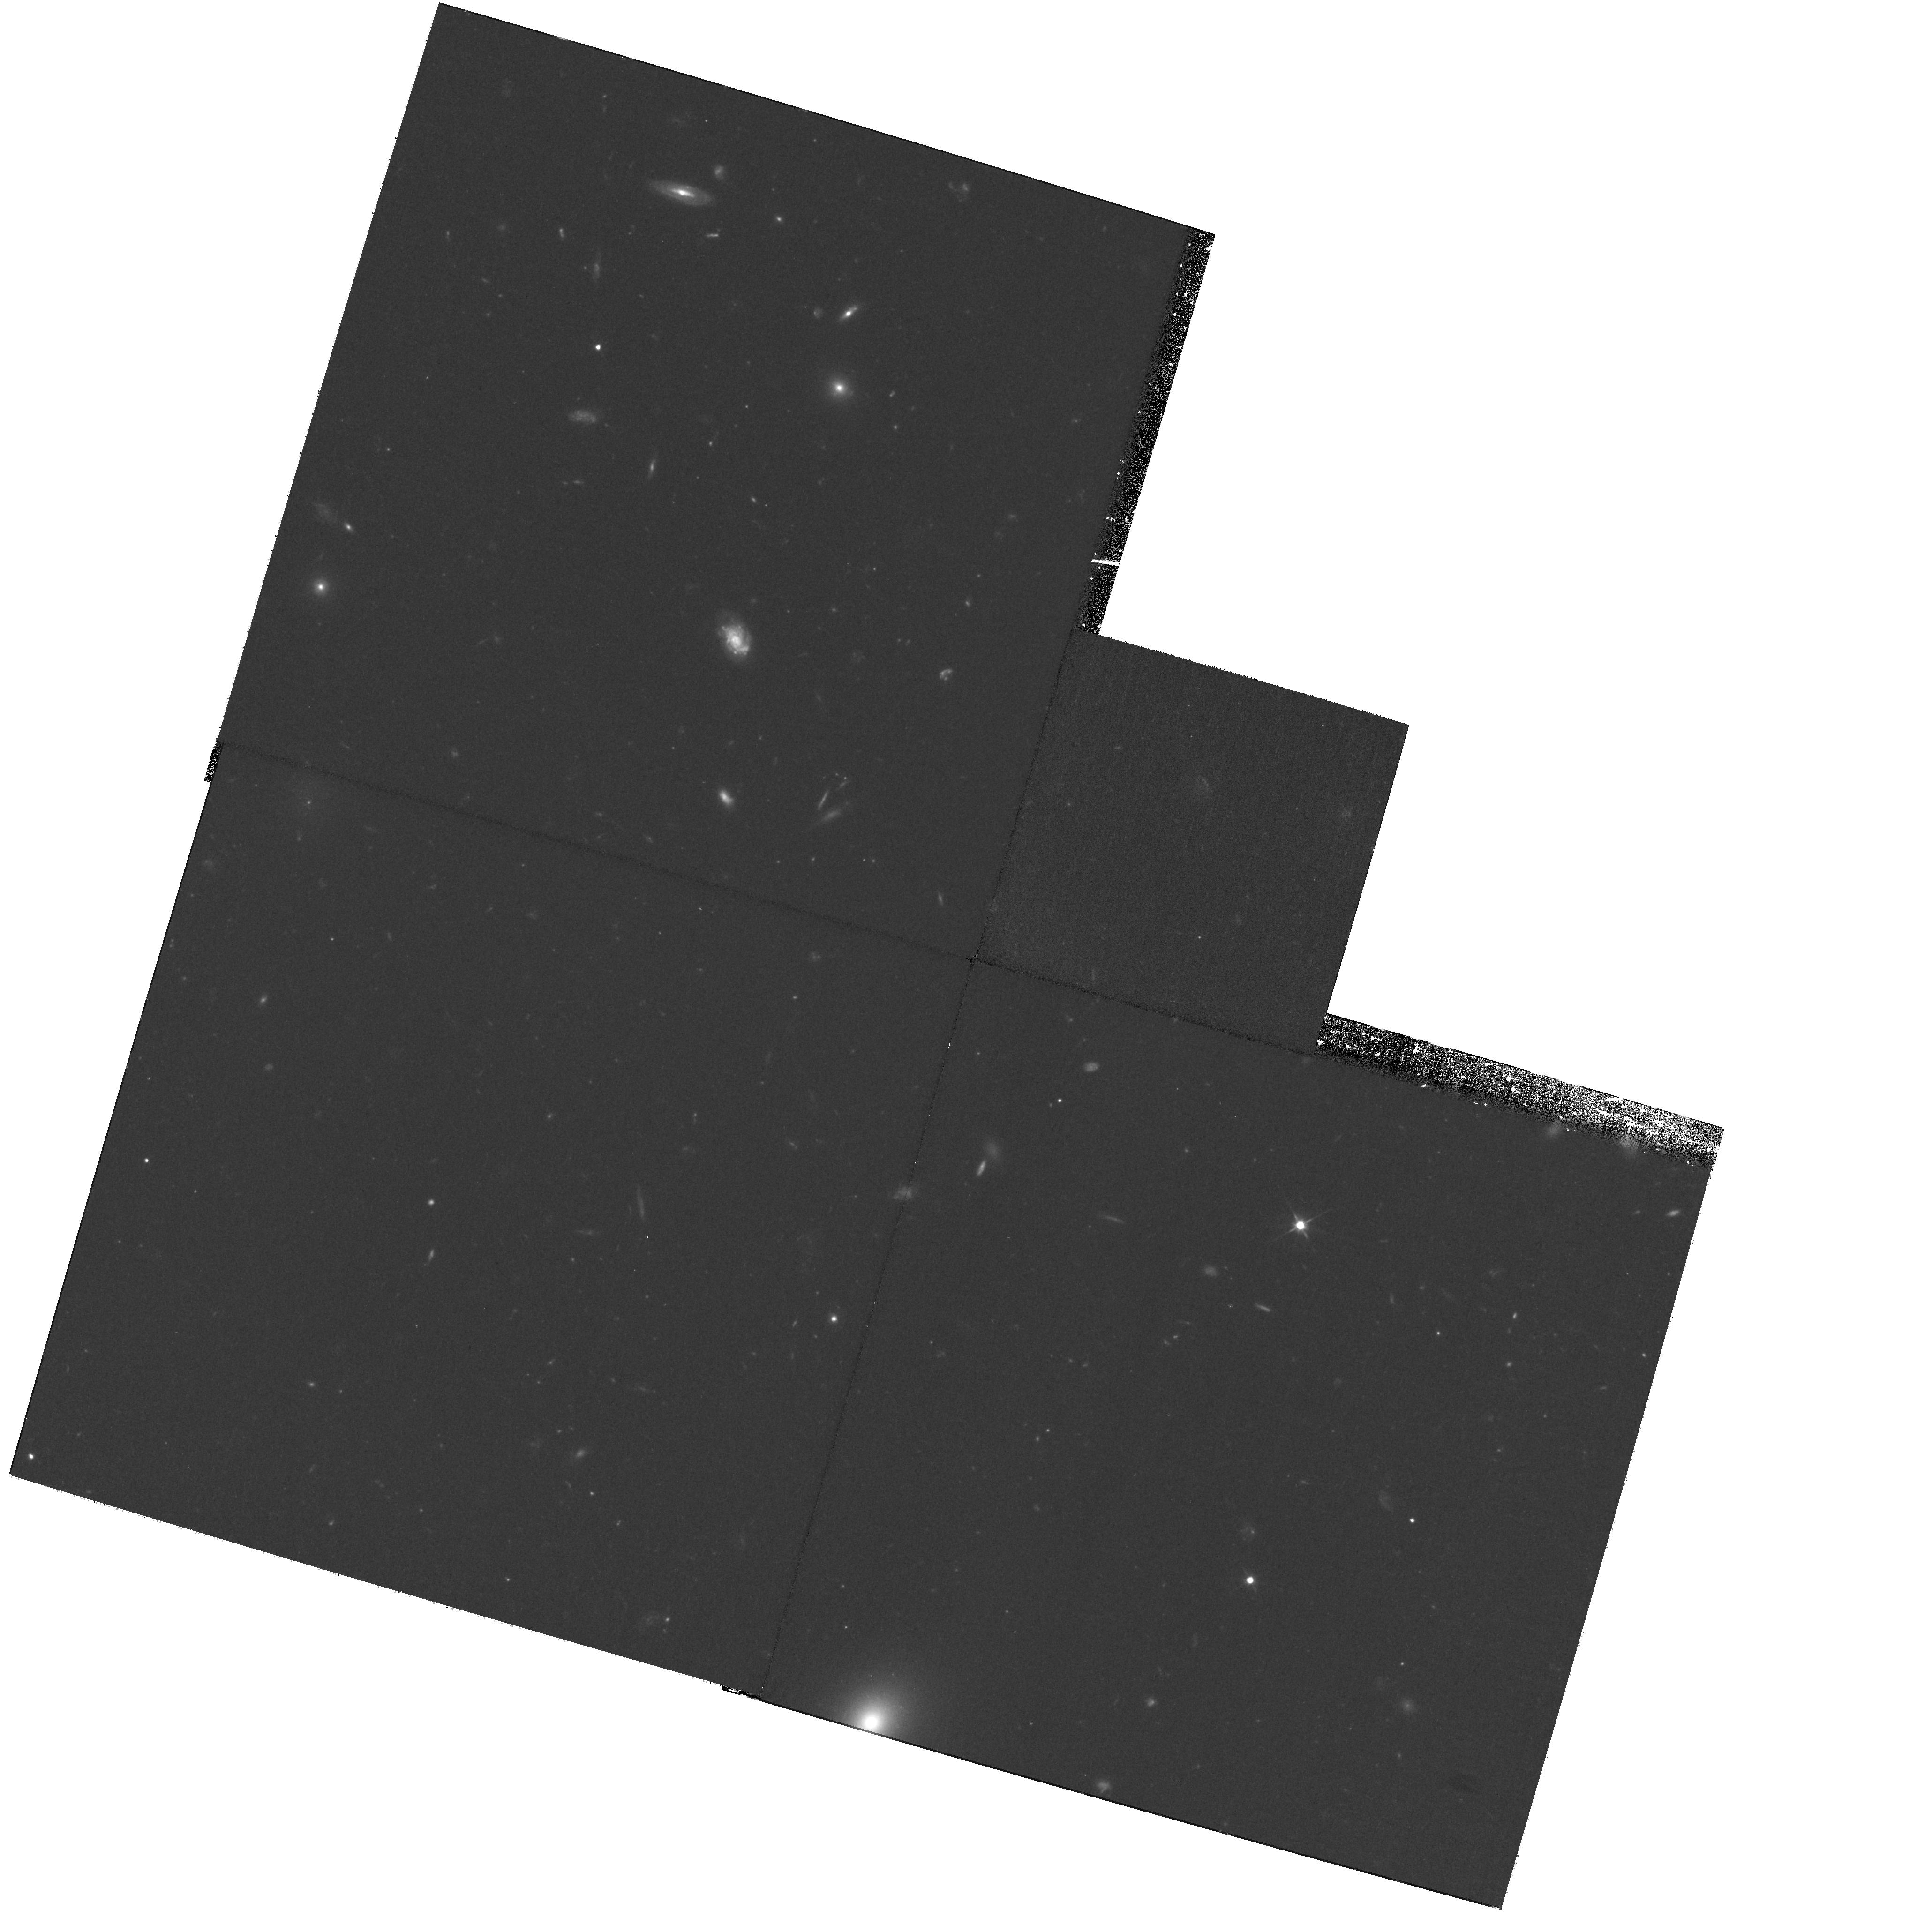
Target: field at RA 195.334°, Dec 27.980°
Instrument: WFPC2/PC
Filter: F606W
Exposure: 1.4 h
Observation ID: hst_10842_b1_wfpc2_pc_f606w_u9p1b1

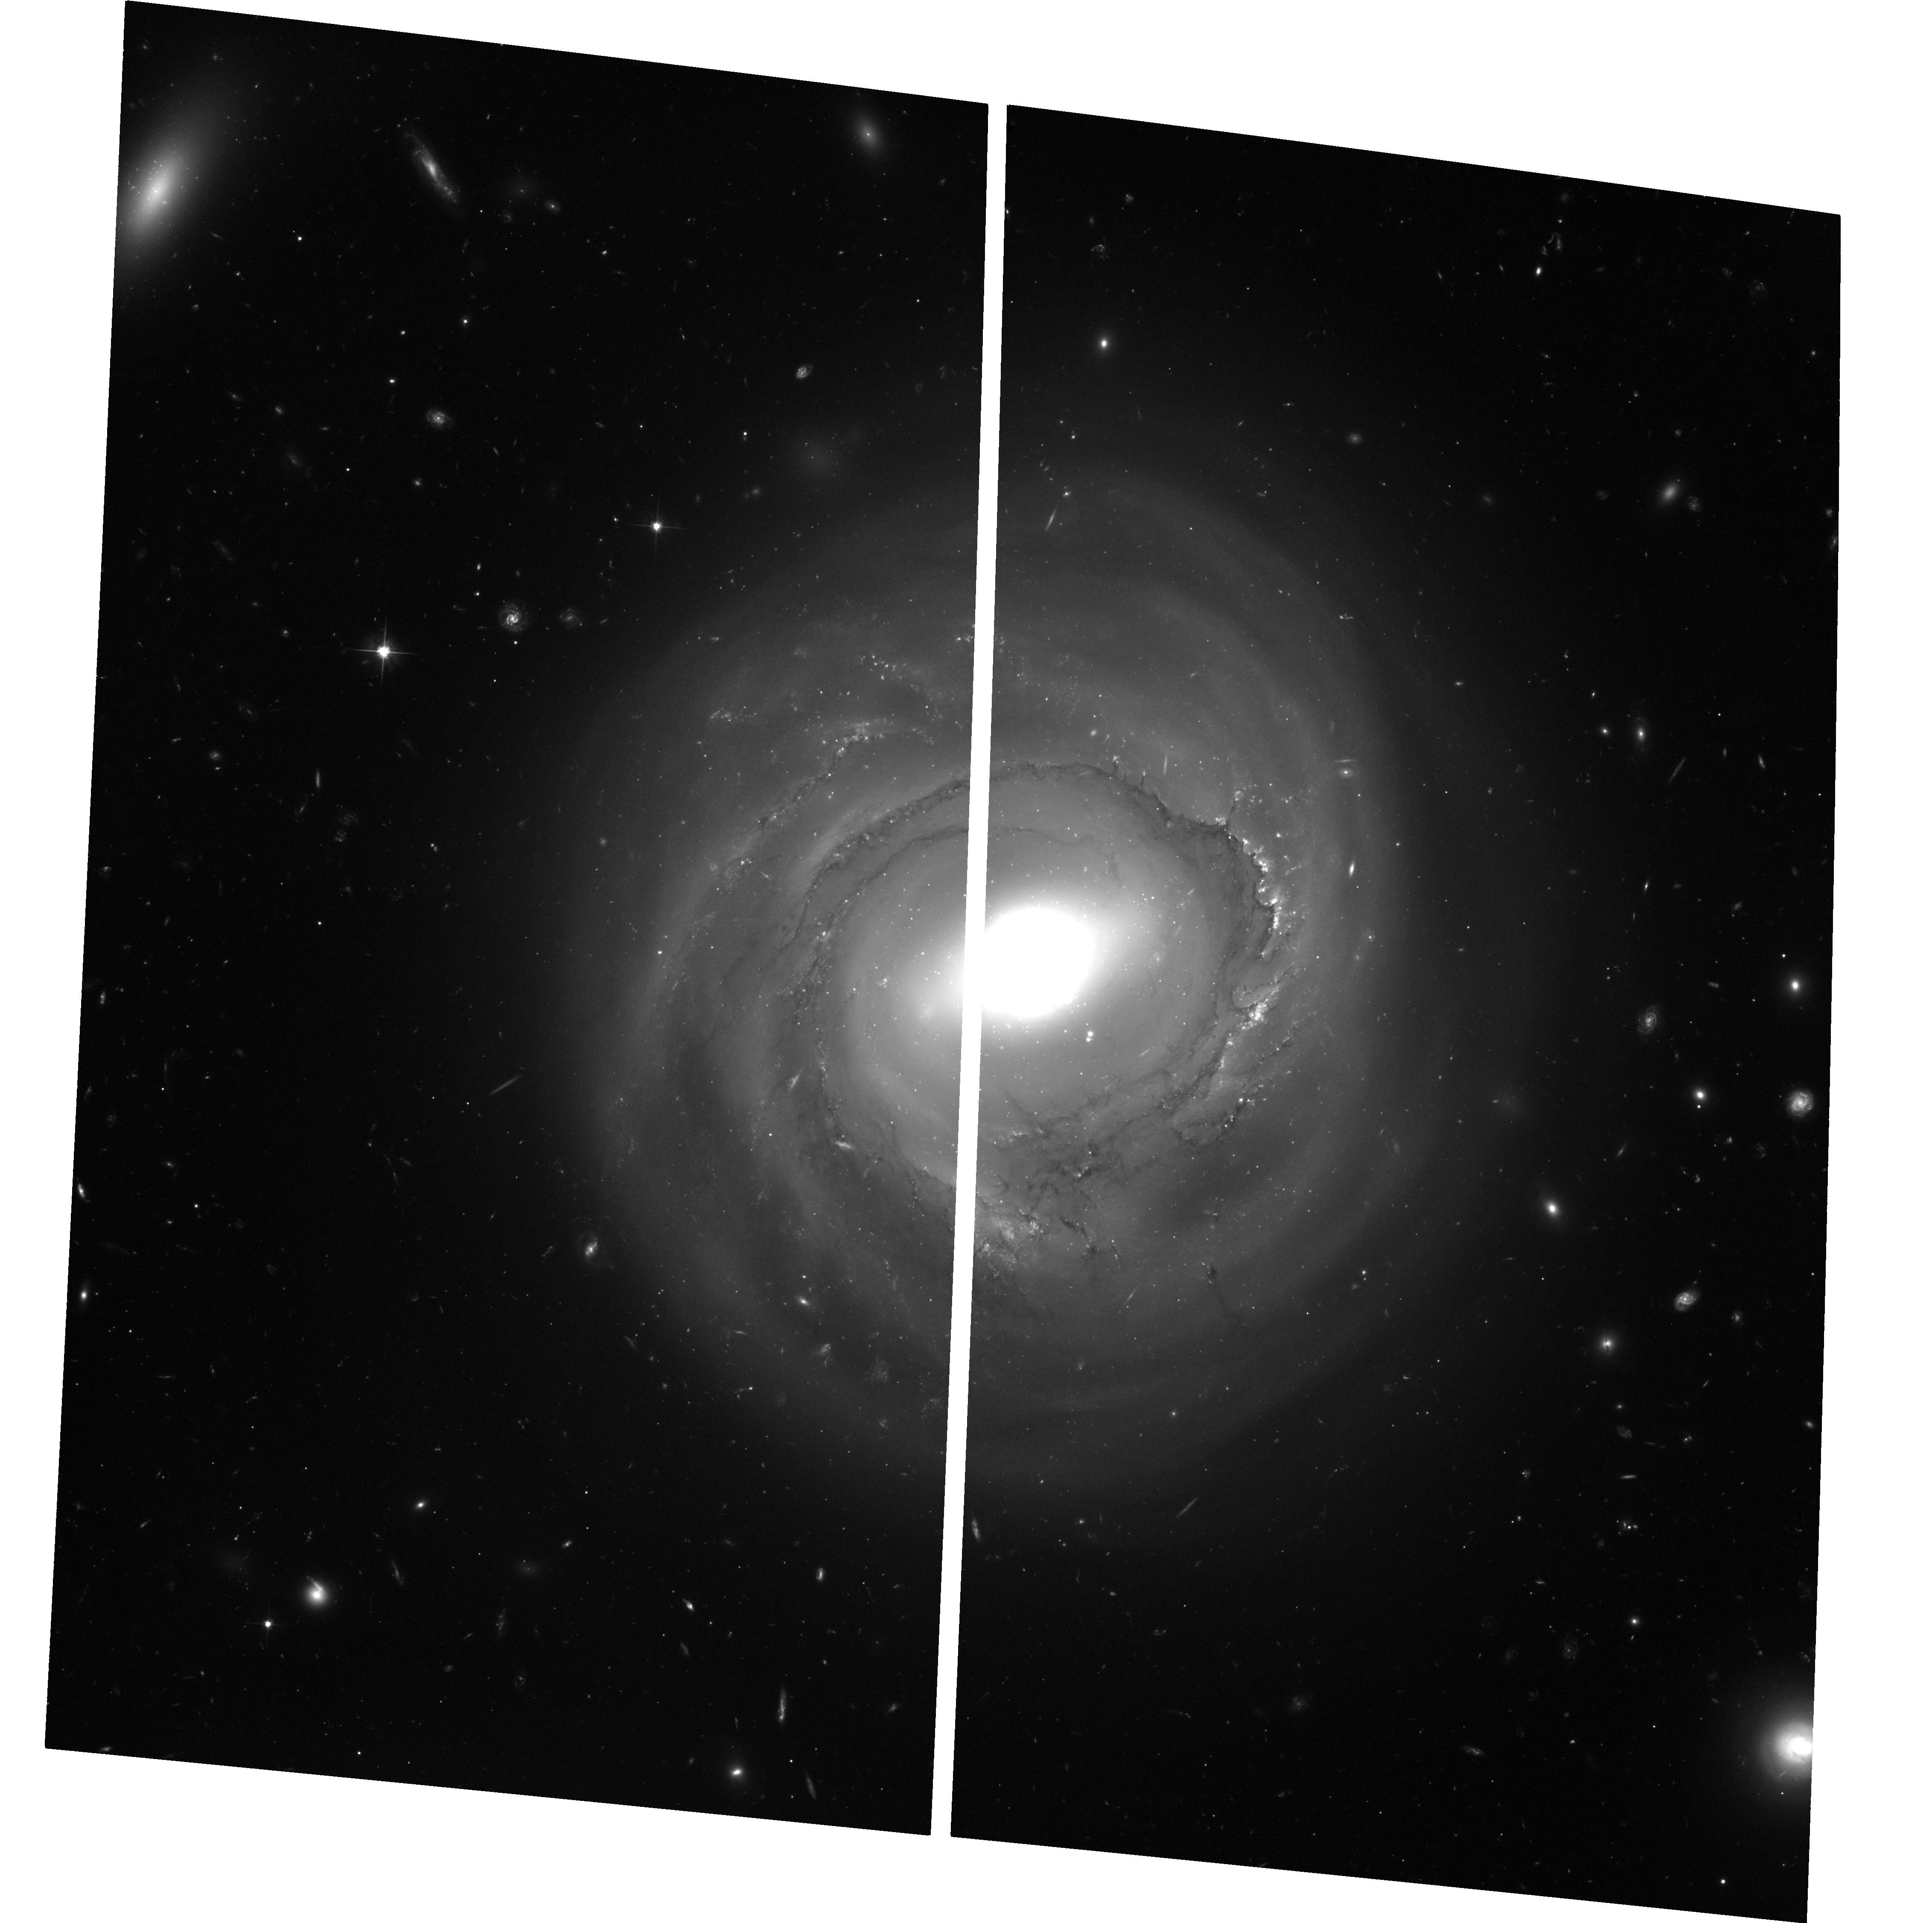
Target: NGC4921-PA266
Instrument: ACS/WFC
Filter: F606W
Exposure: 3.5 h
Observation ID: hst_10842_b5_acs_wfc_f606w_j9p1b5

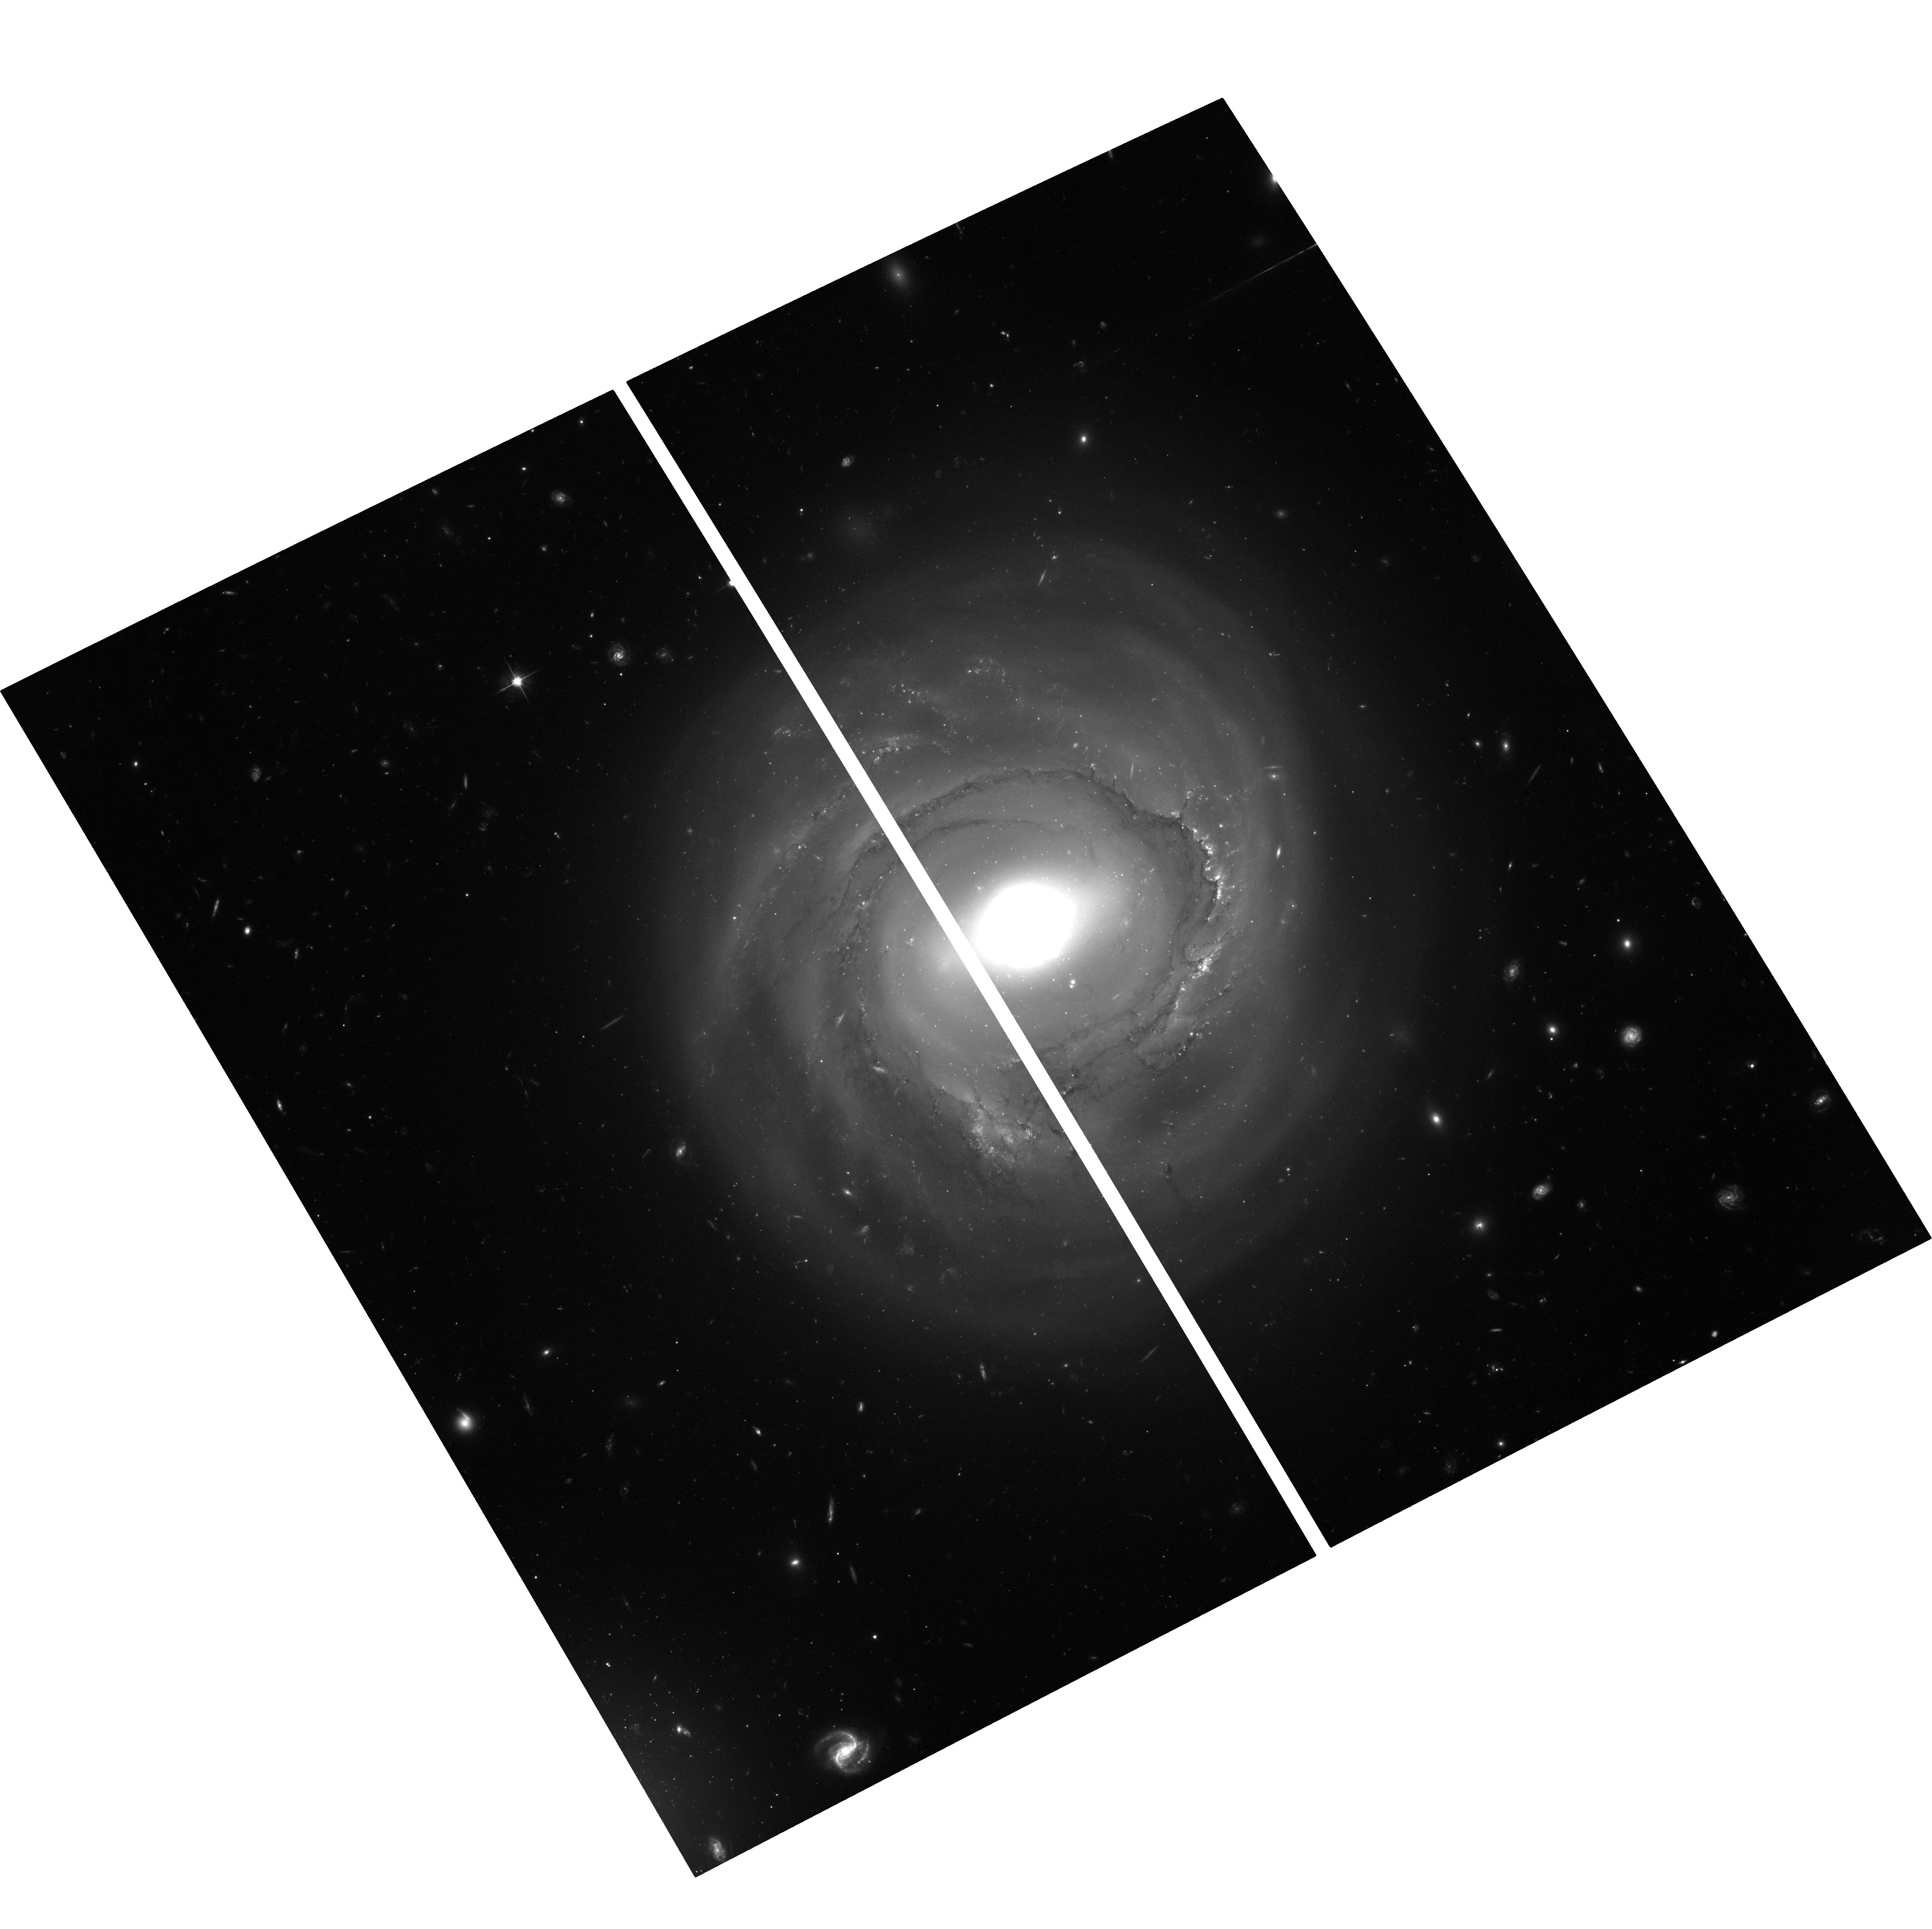
Target: NGC4921-PA299
Instrument: ACS/WFC
Filter: F606W
Exposure: 3.5 h
Observation ID: hst_10842_b2_acs_wfc_f606w_j9p1b2

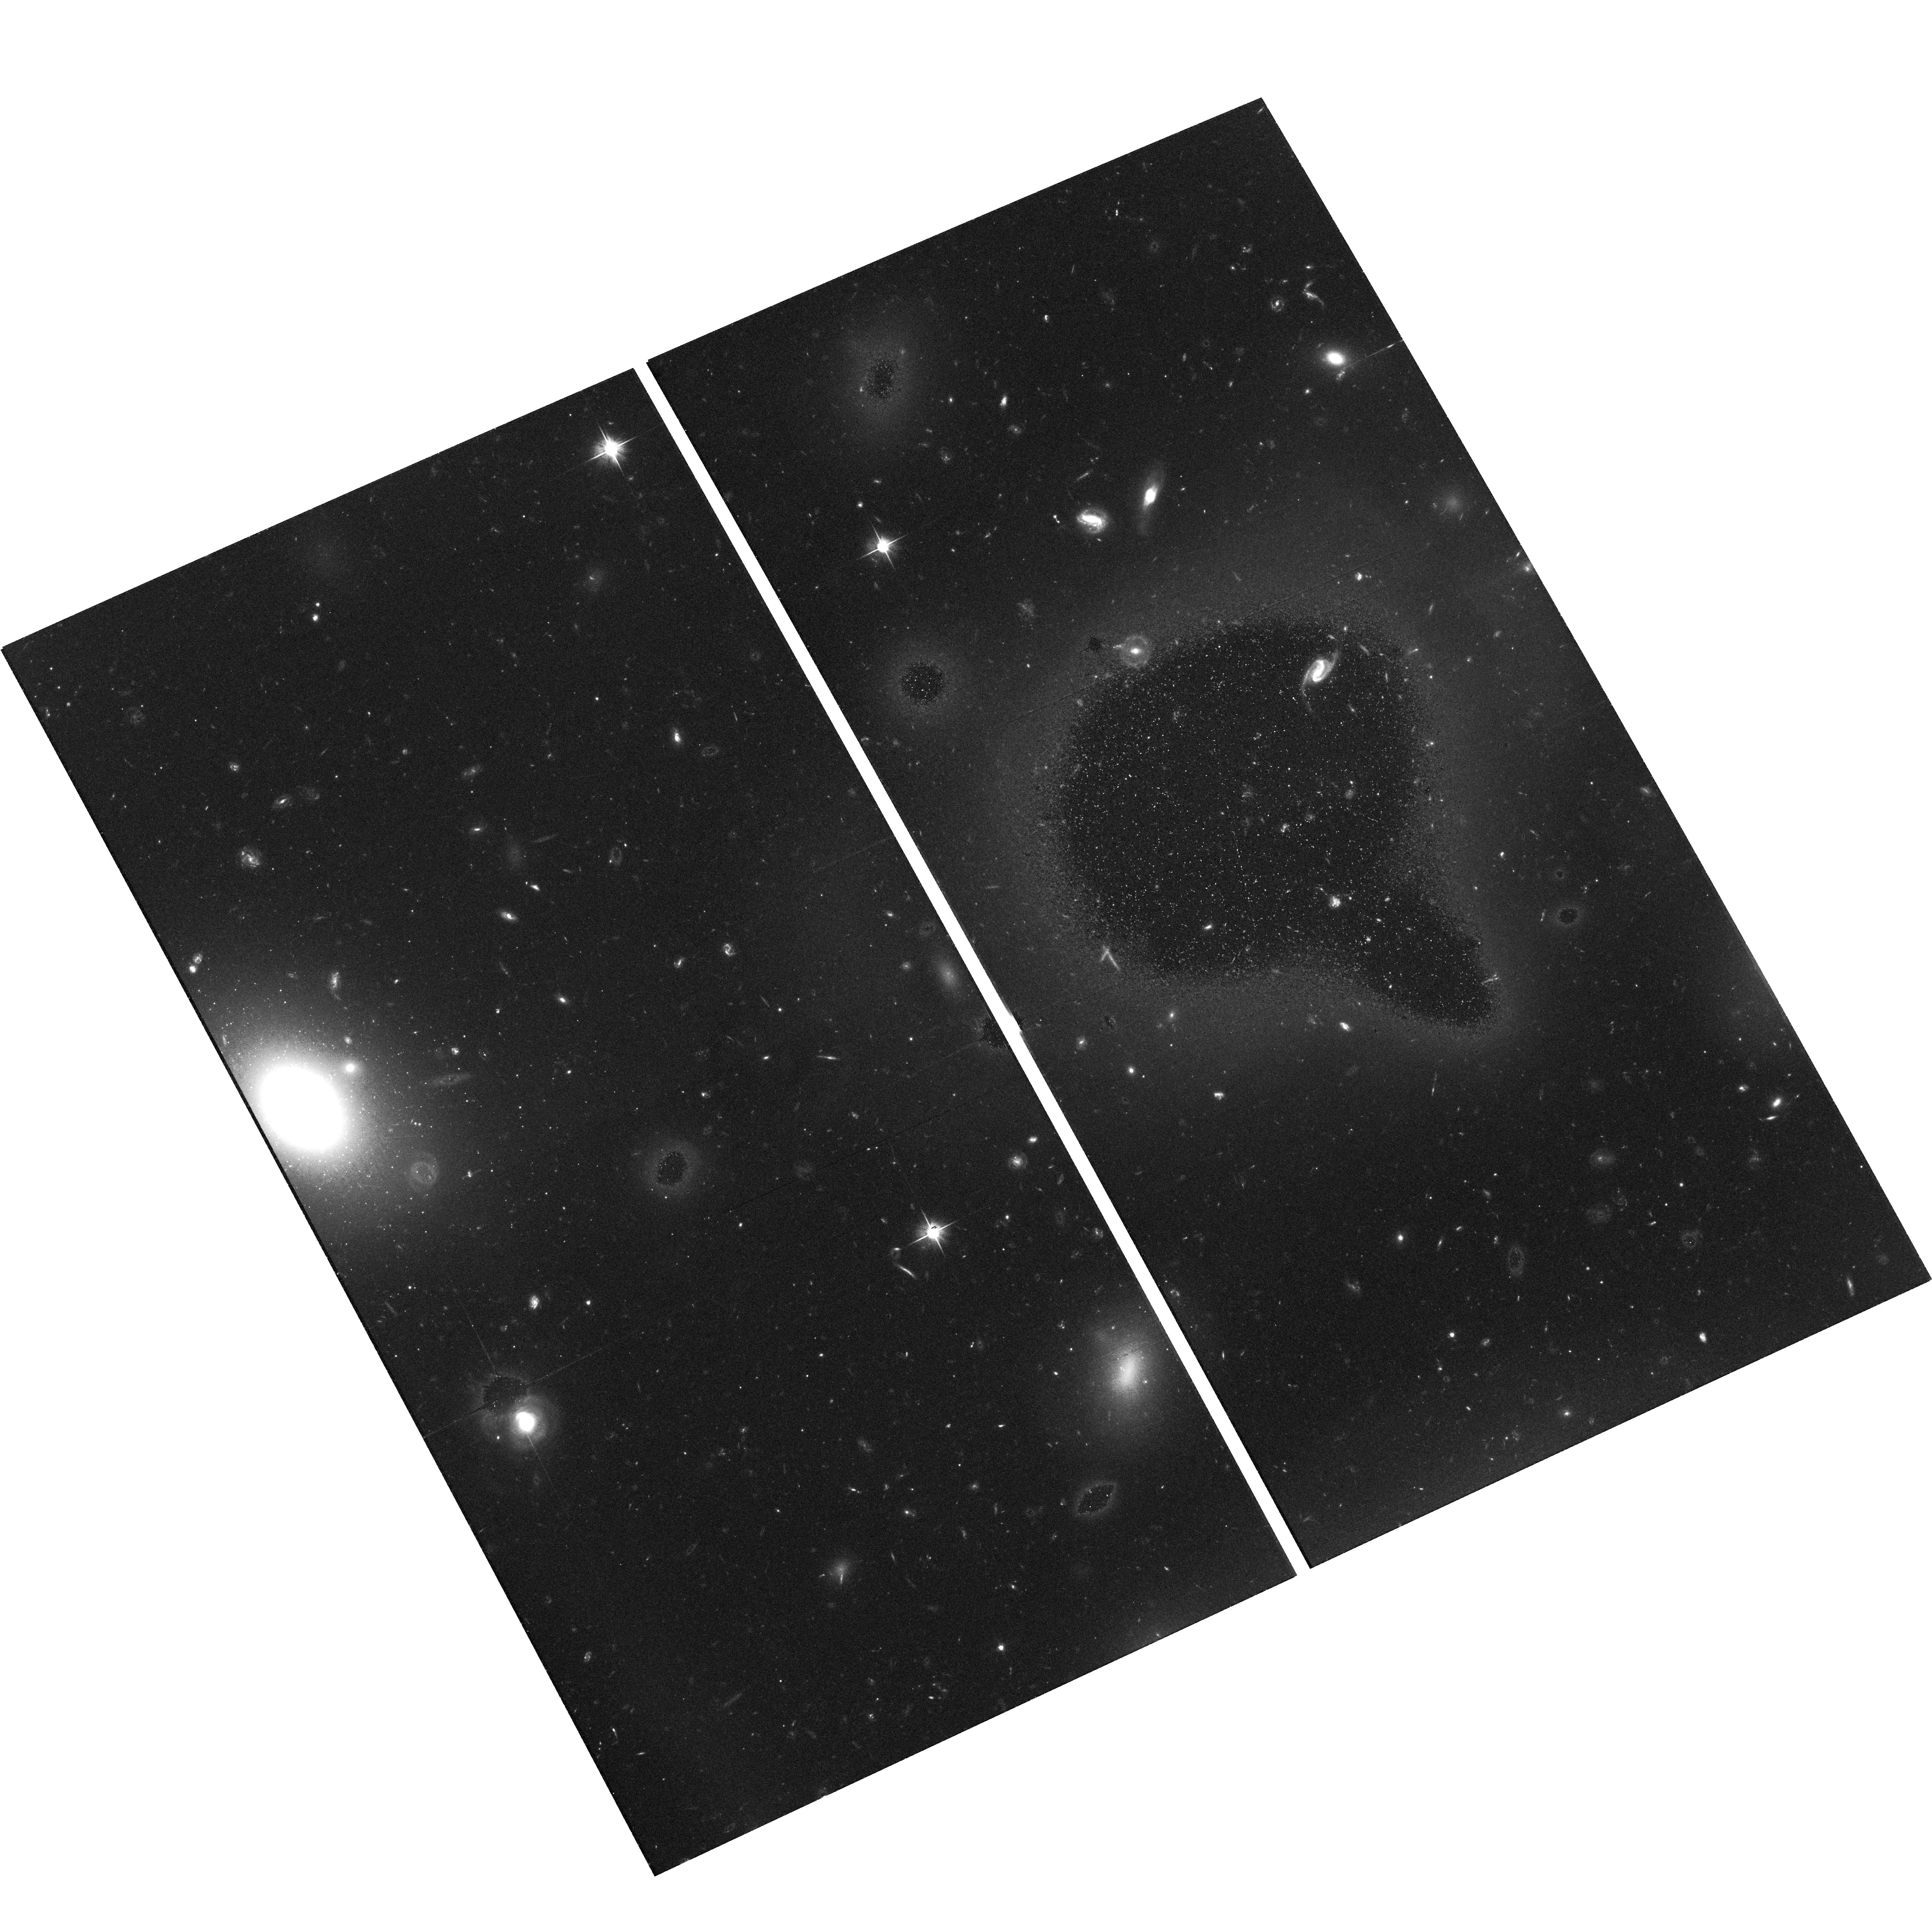
Target: NGC4911-PA296-A
Instrument: ACS/WFC
Filter: F606W
Exposure: 2.1 h
Observation ID: hst_10842_a2_acs_wfc_f606w_j9p1a2

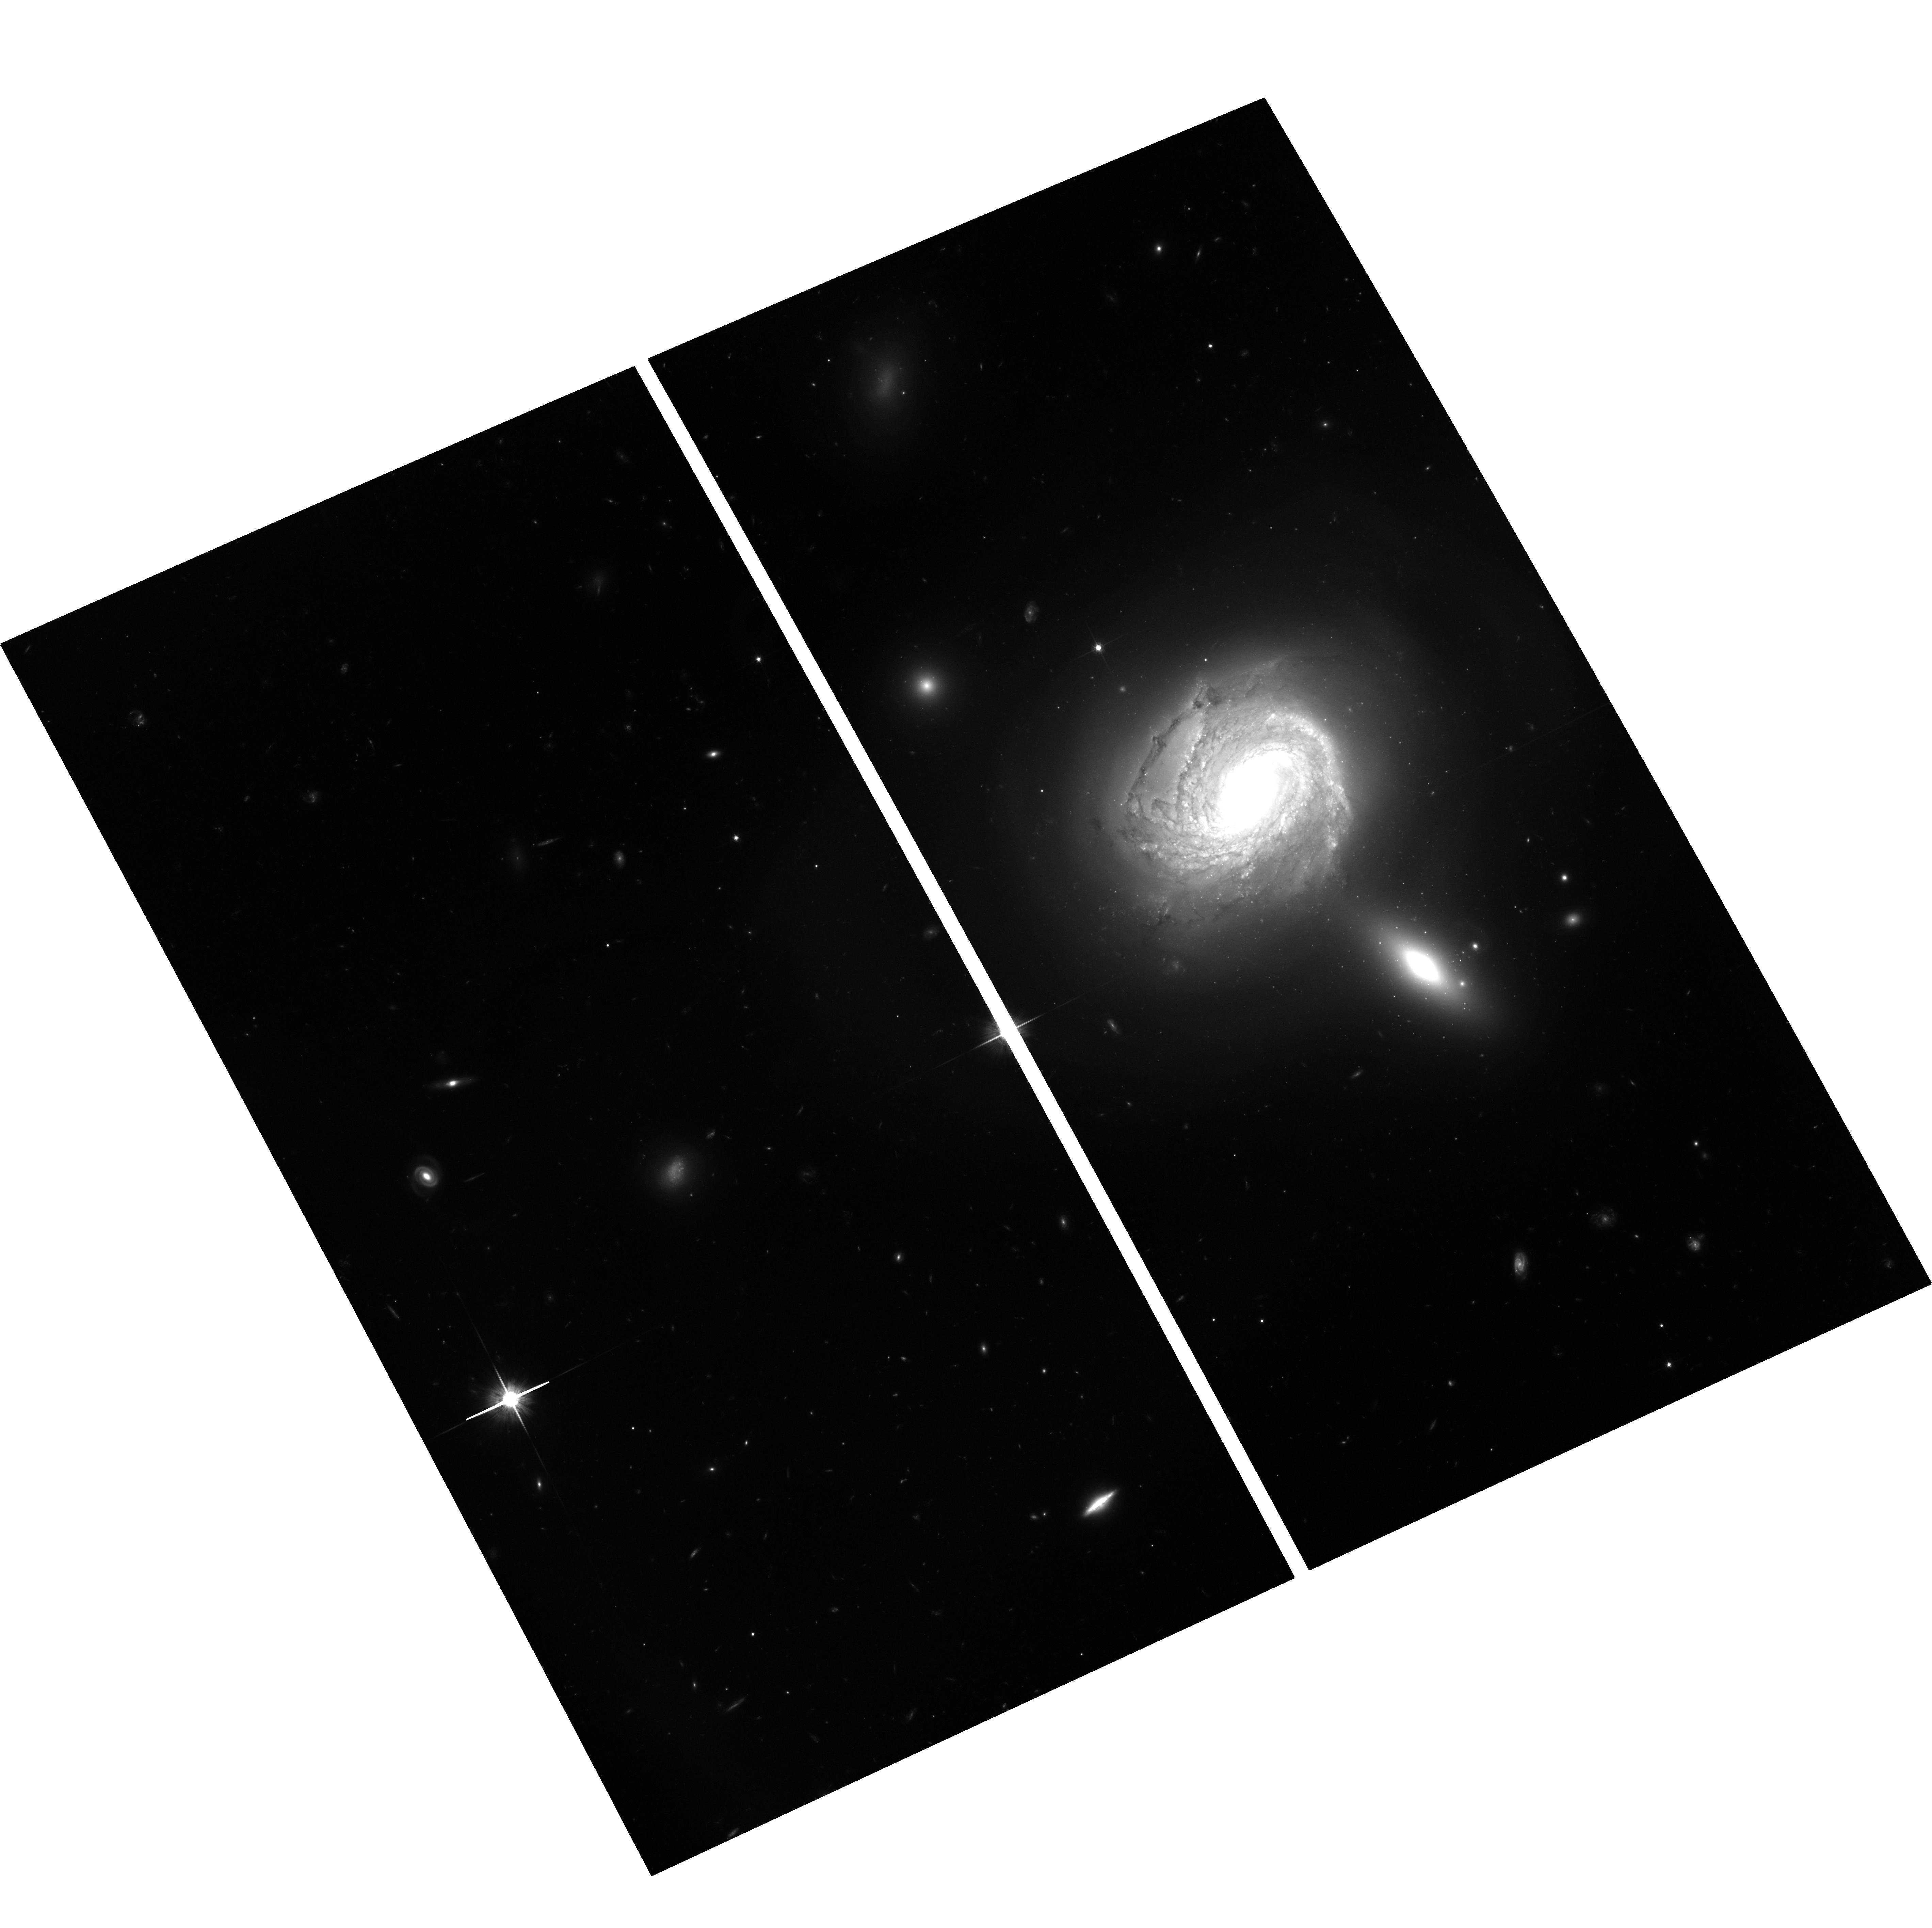
Target: NGC4911-PA296-B
Instrument: ACS/WFC
Filter: F814W
Exposure: 3.5 h
Observation ID: hst_10842_aw_acs_wfc_f814w_j9p1aw

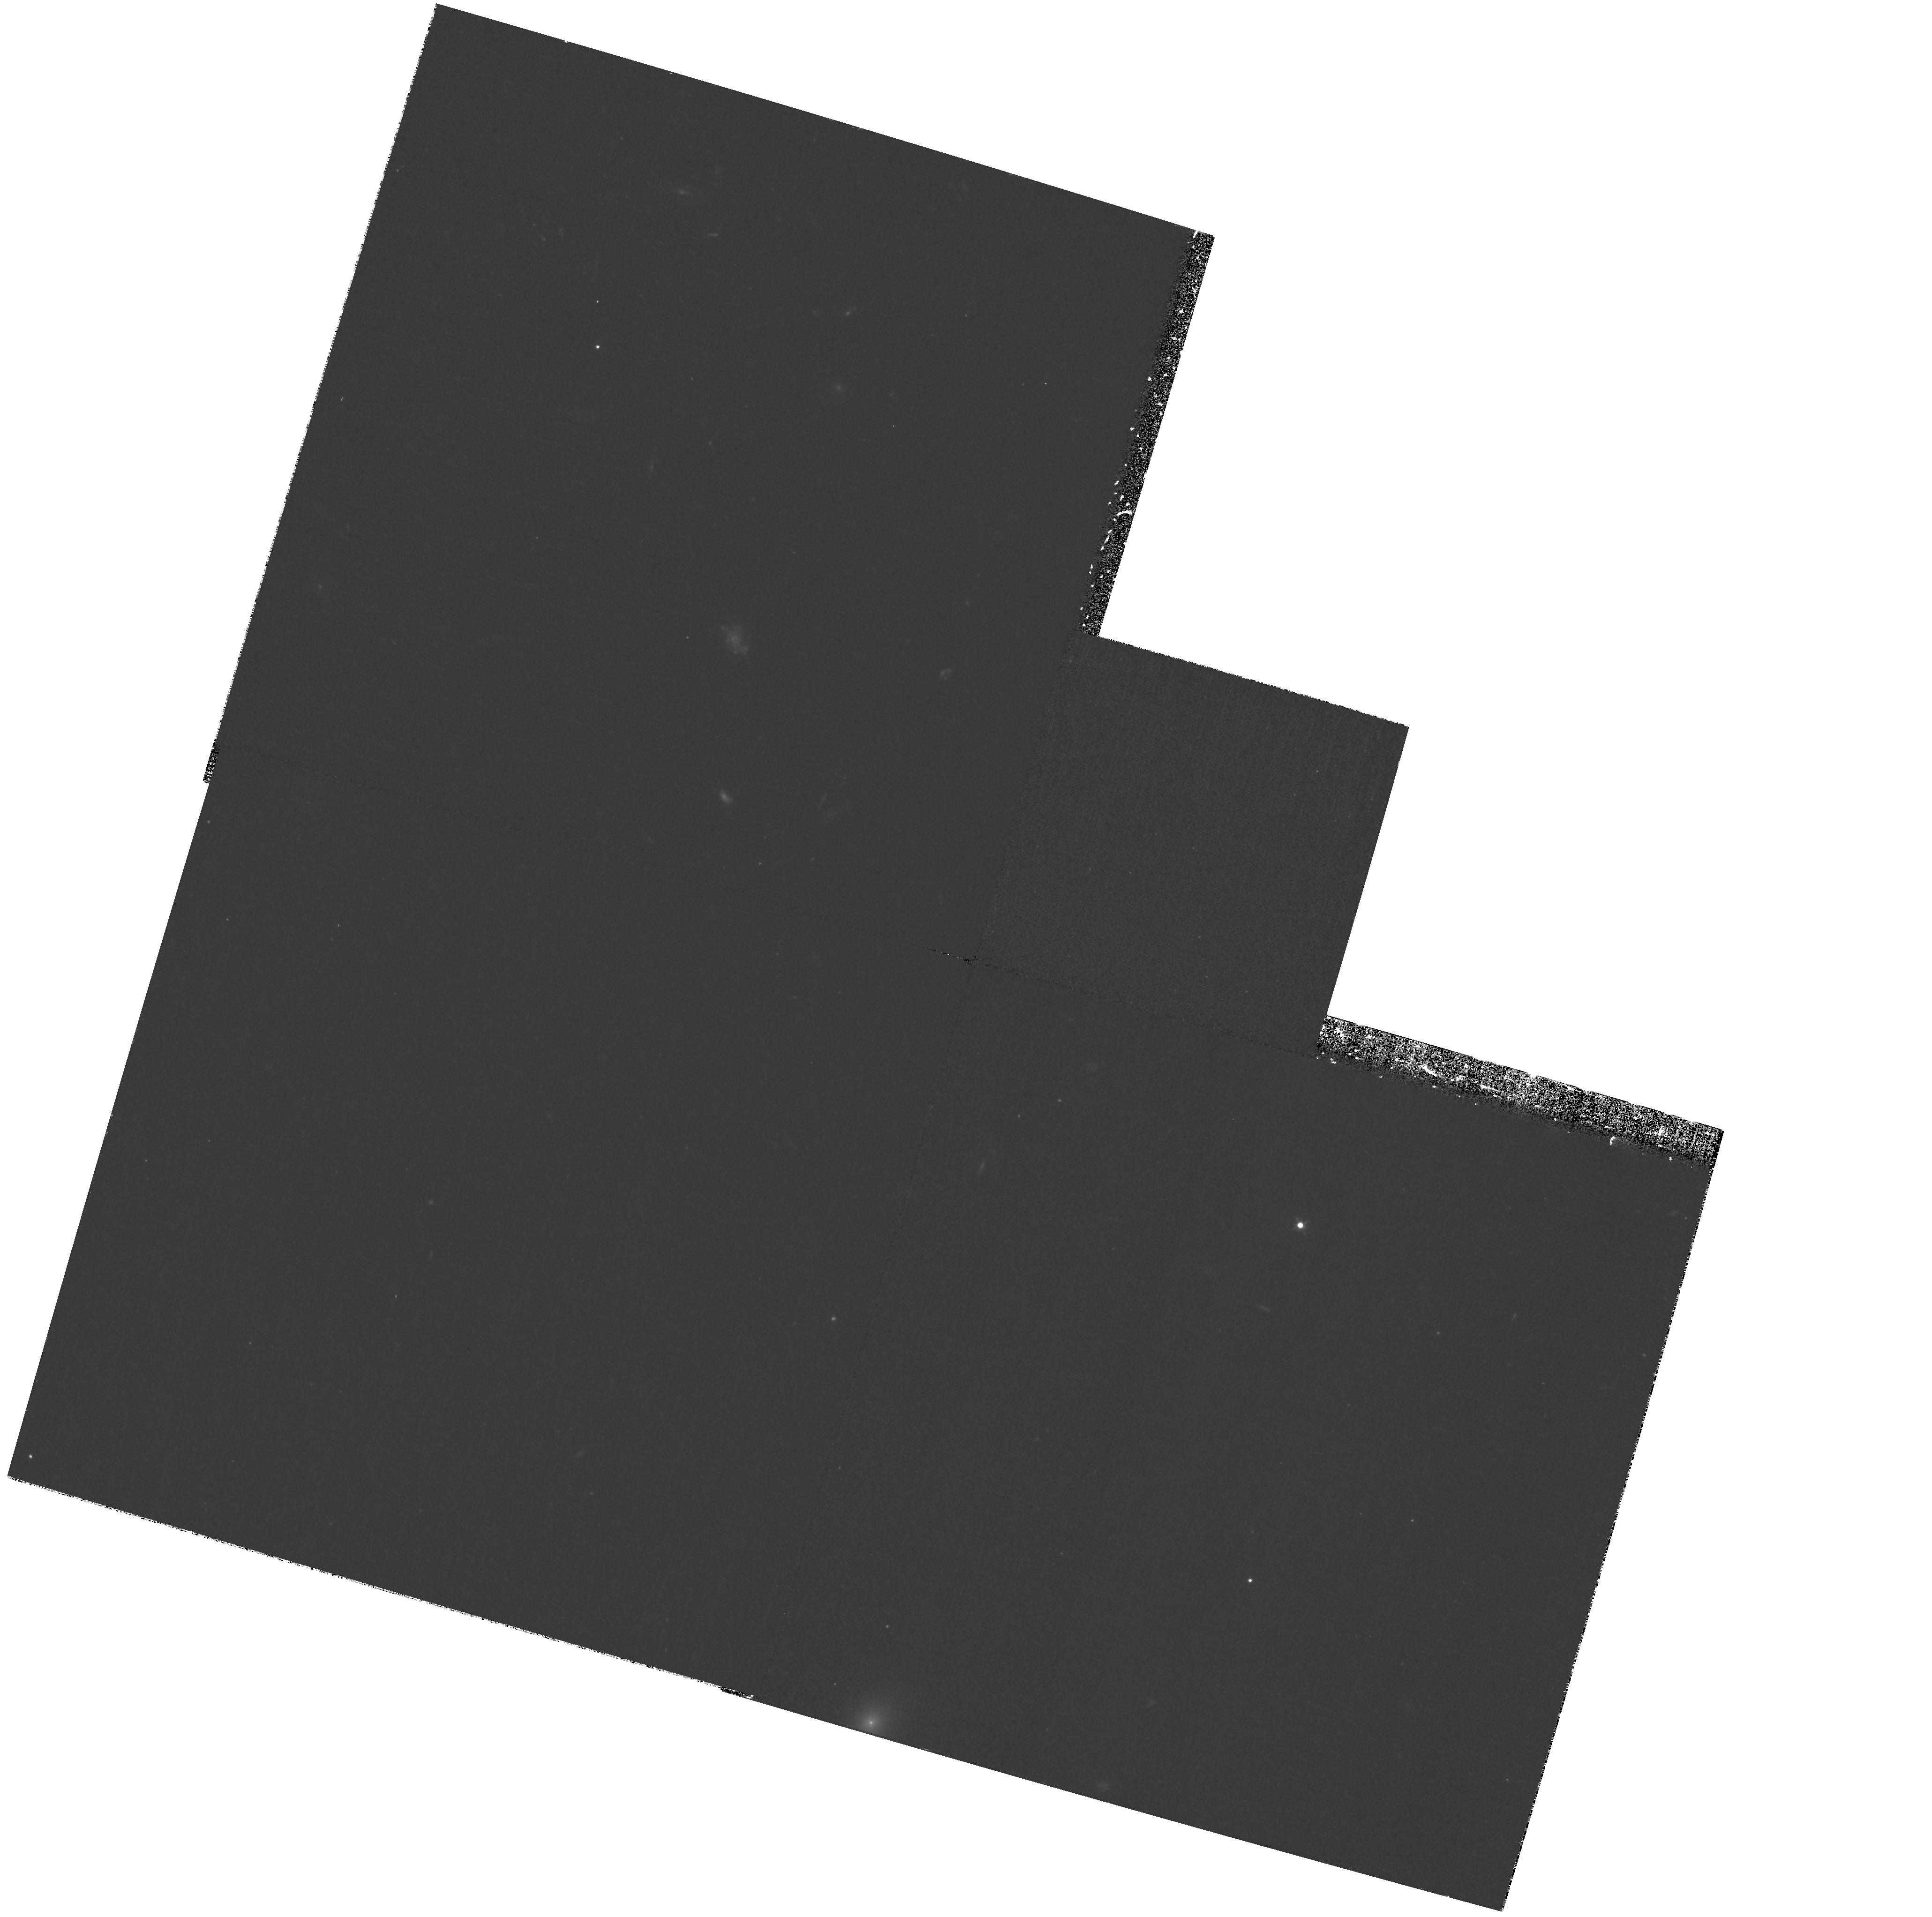
Target: field at RA 195.334°, Dec 27.980°
Instrument: WFPC2/PC
Filter: F450W
Exposure: 1.4 h
Observation ID: hst_10842_b1_wfpc2_pc_f450w_u9p1b1

A Cepheid Distance to the Coma Cluster (PI: Cook, Kem)

We propose to use the Advanced Camera for Surveys to search for Cepheid variables in two spiral galaxies in the core of the Coma cluster. A direct application of the canonical primary distance indicator at 100 Mpc will measure the far-field Hubble constant free of many of the systematic uncertainties which beset current determinations relying on secondary indicators. Establishing the far-field H_o with Cepheids will provide one of the strongest links in the extragalactic distance scale and will directly calibrate the fiducial fundamental plane of elliptical galaxies in Coma. With ACS/HRC, S/N=5 to 10 or better can be reached for Cepheids with periods of 40d to 70d at mean light in 5 orbits with the F606W filter if H_o=72 km/s/Mpc. Efficient detection and phasing can be done with twelve epochs optimally spaced for periods of 40-70d.